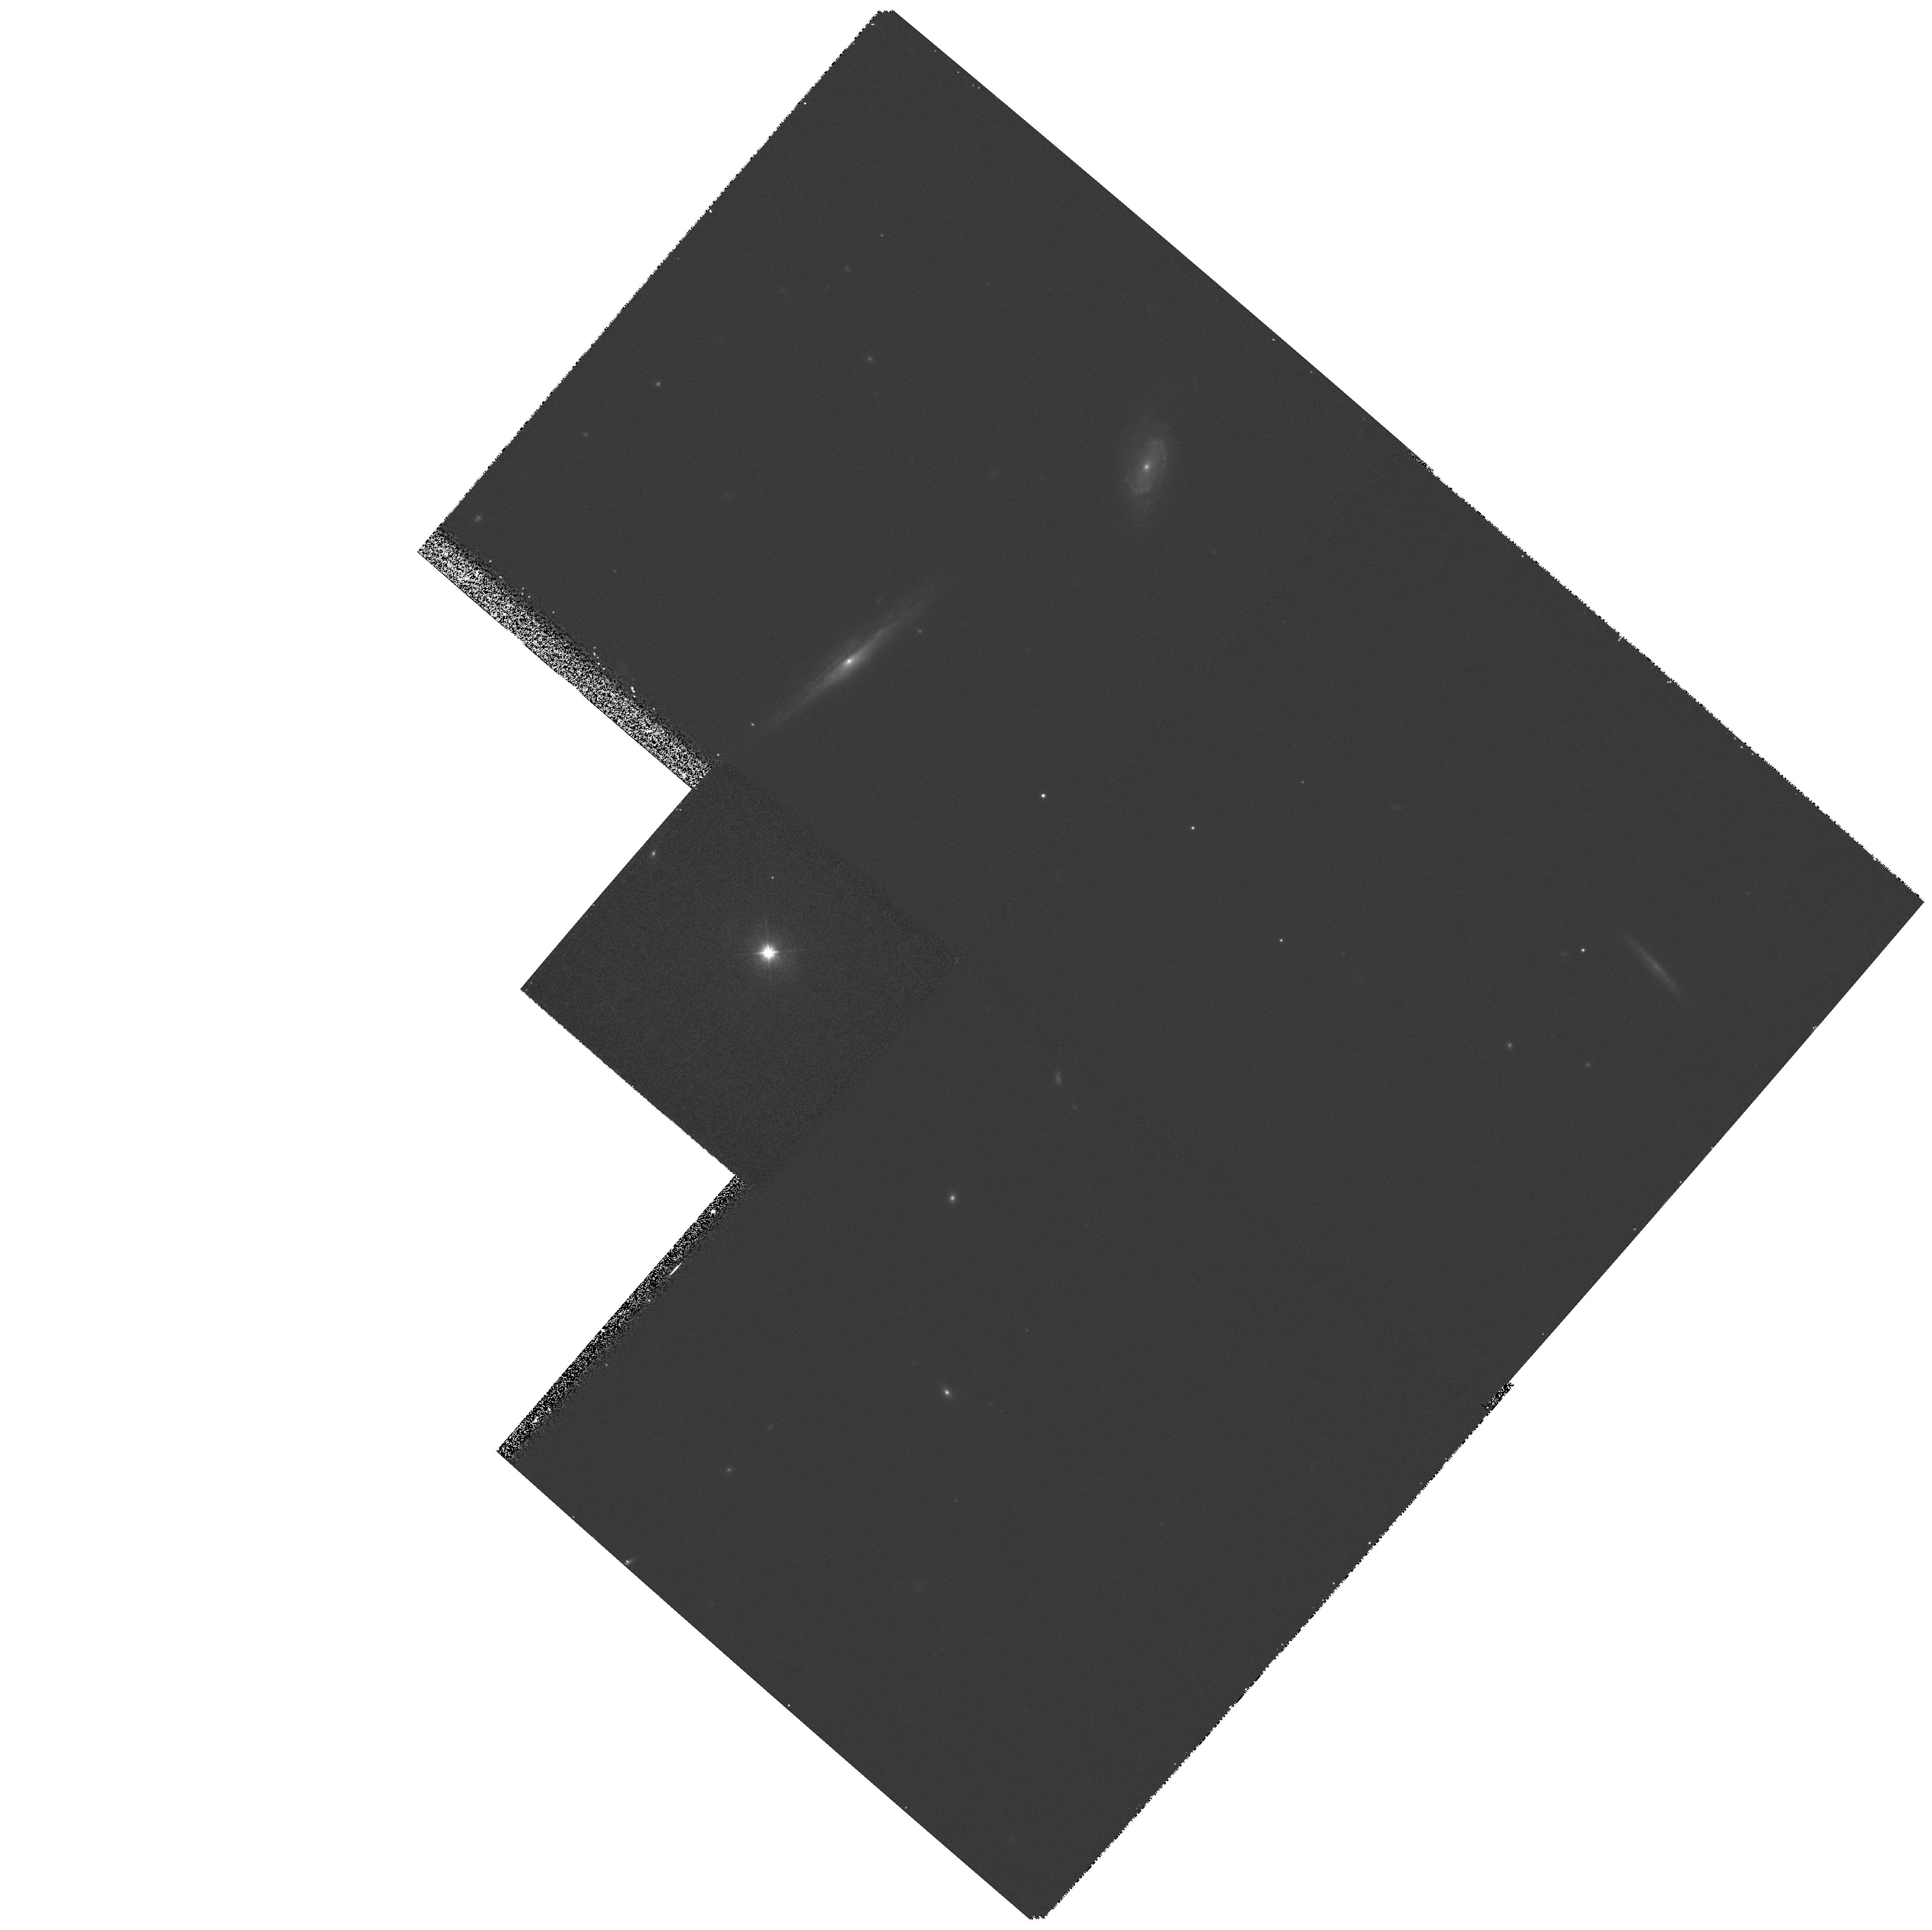
Target: MS0944.1+1313
Instrument: WFPC2/PC
Filter: F814W
Exposure: 10 min
Observation ID: hst_6361_38_wfpc2_pc_f814w_u36938

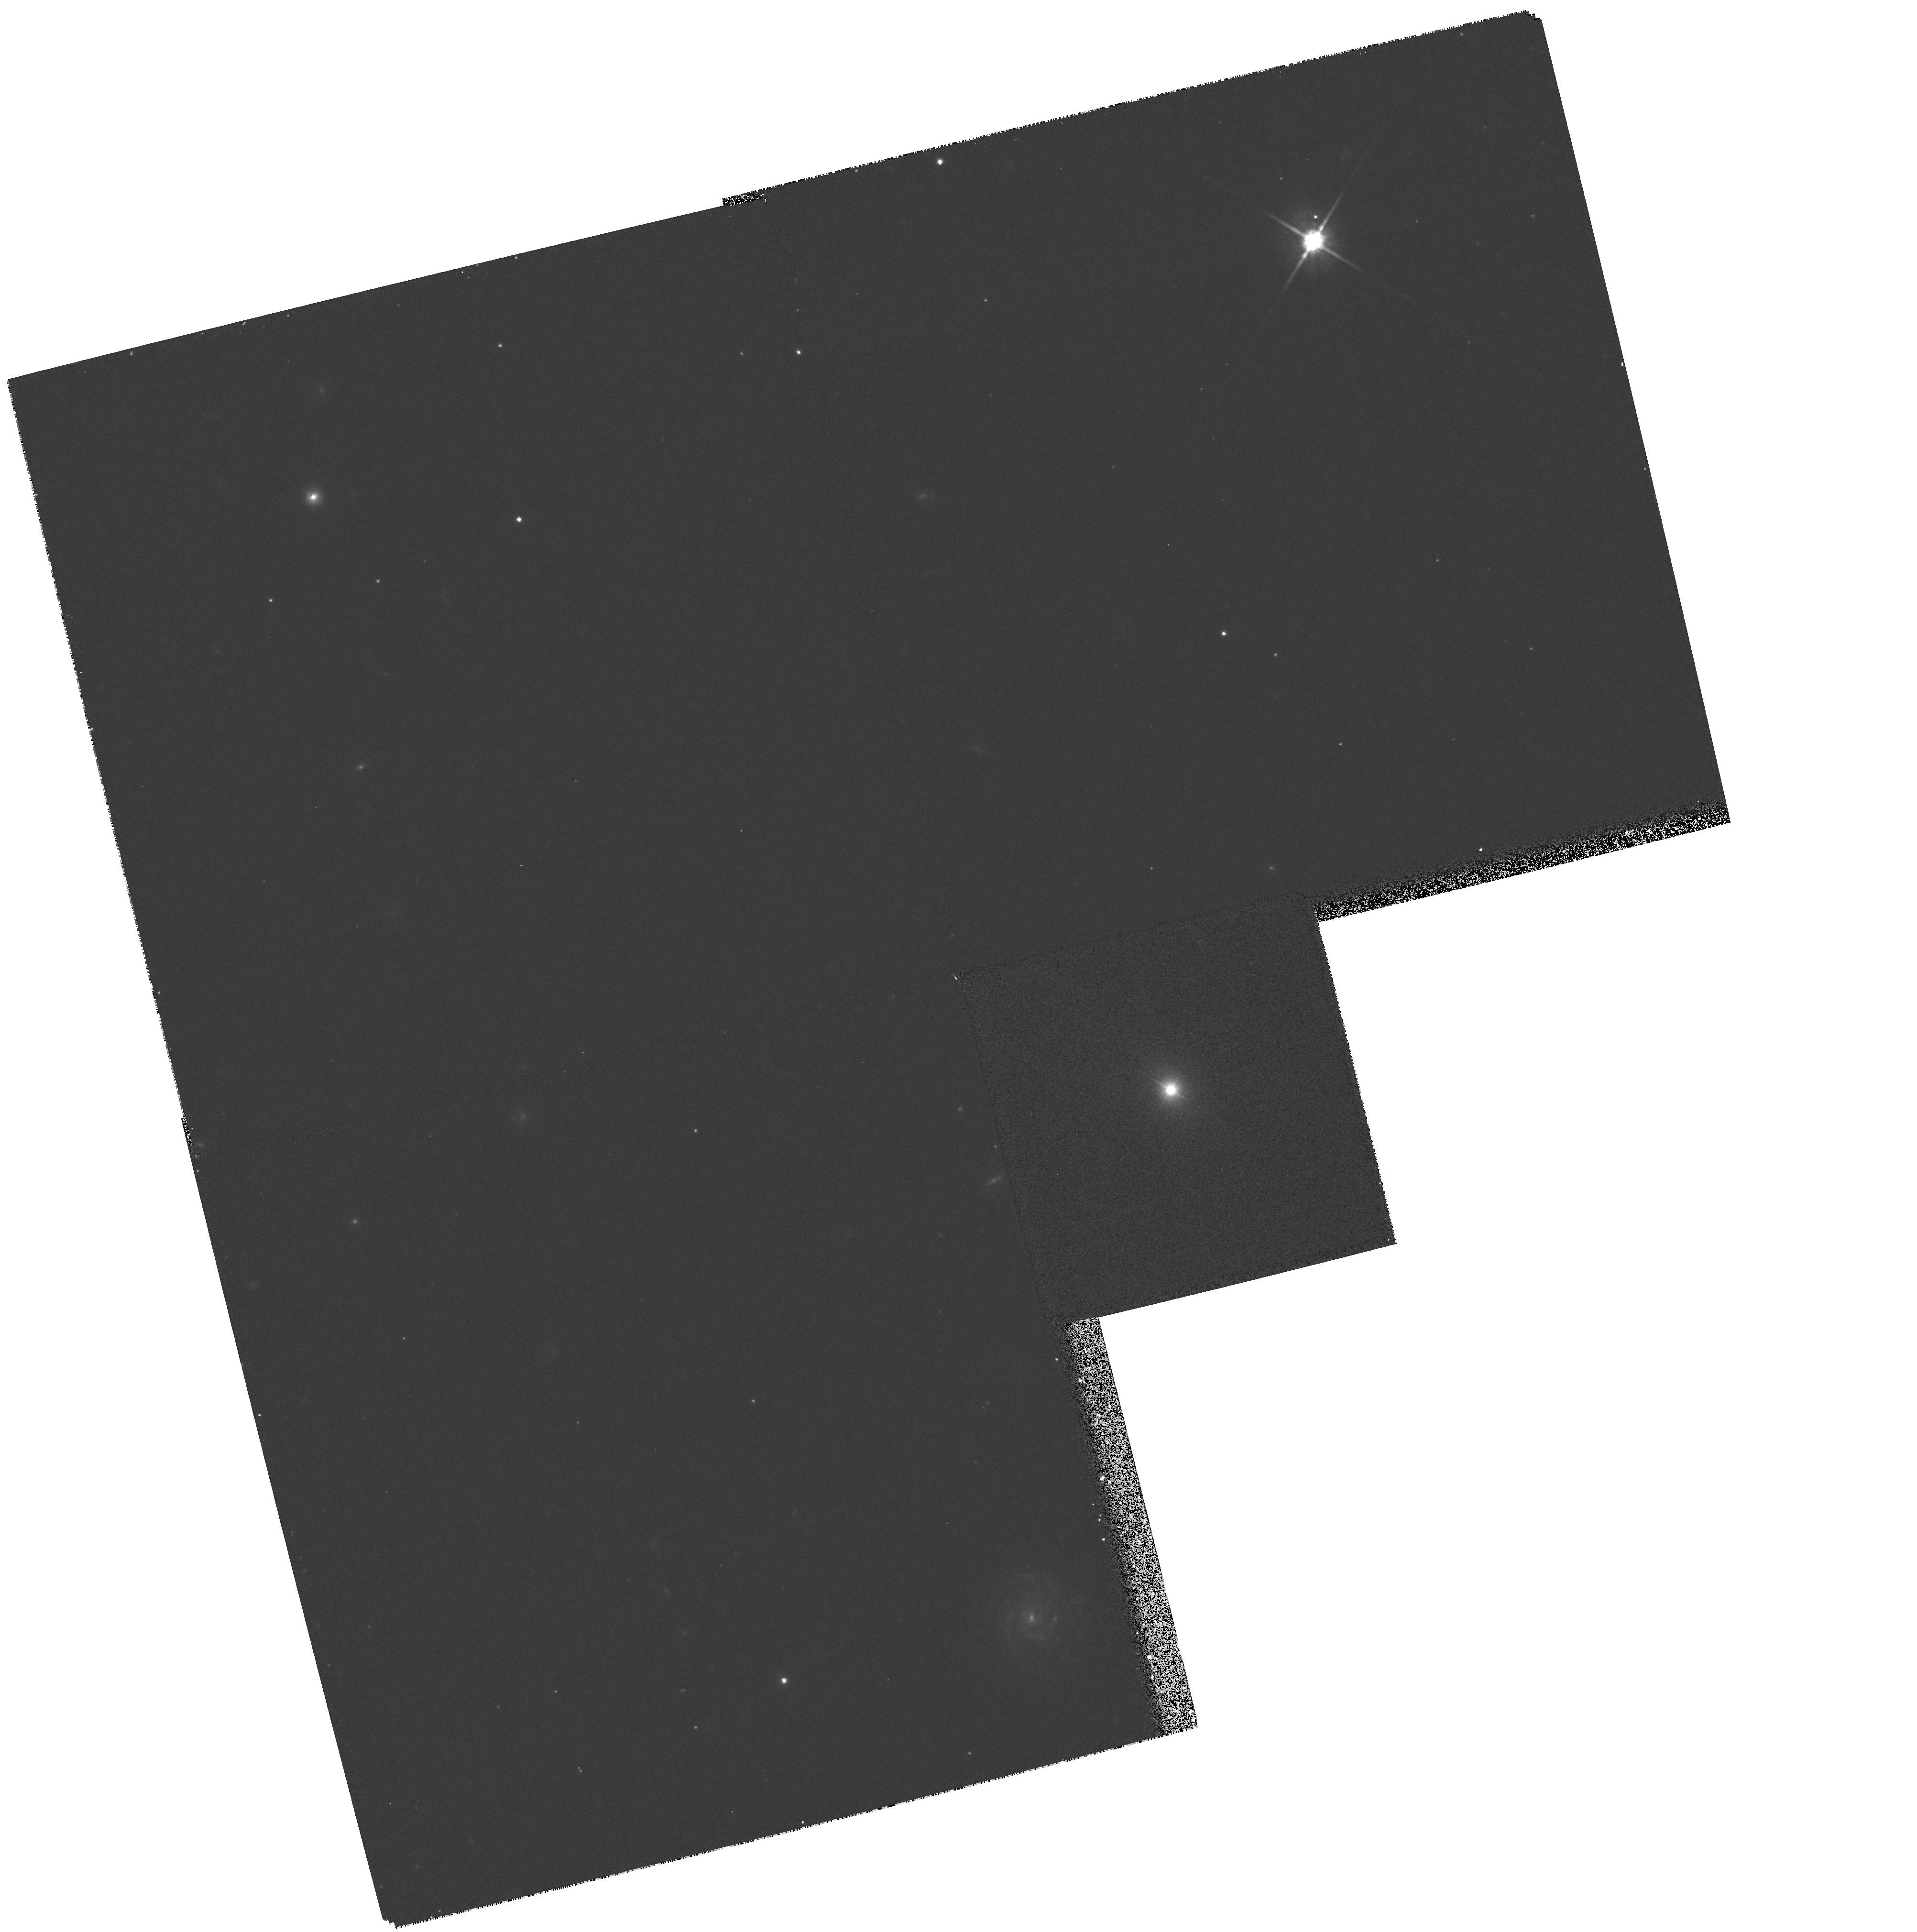
Target: MS1456.4+2147
Instrument: WFPC2/PC
Filter: F814W
Exposure: 10 min
Observation ID: hst_6361_81_wfpc2_pc_f814w_u36981

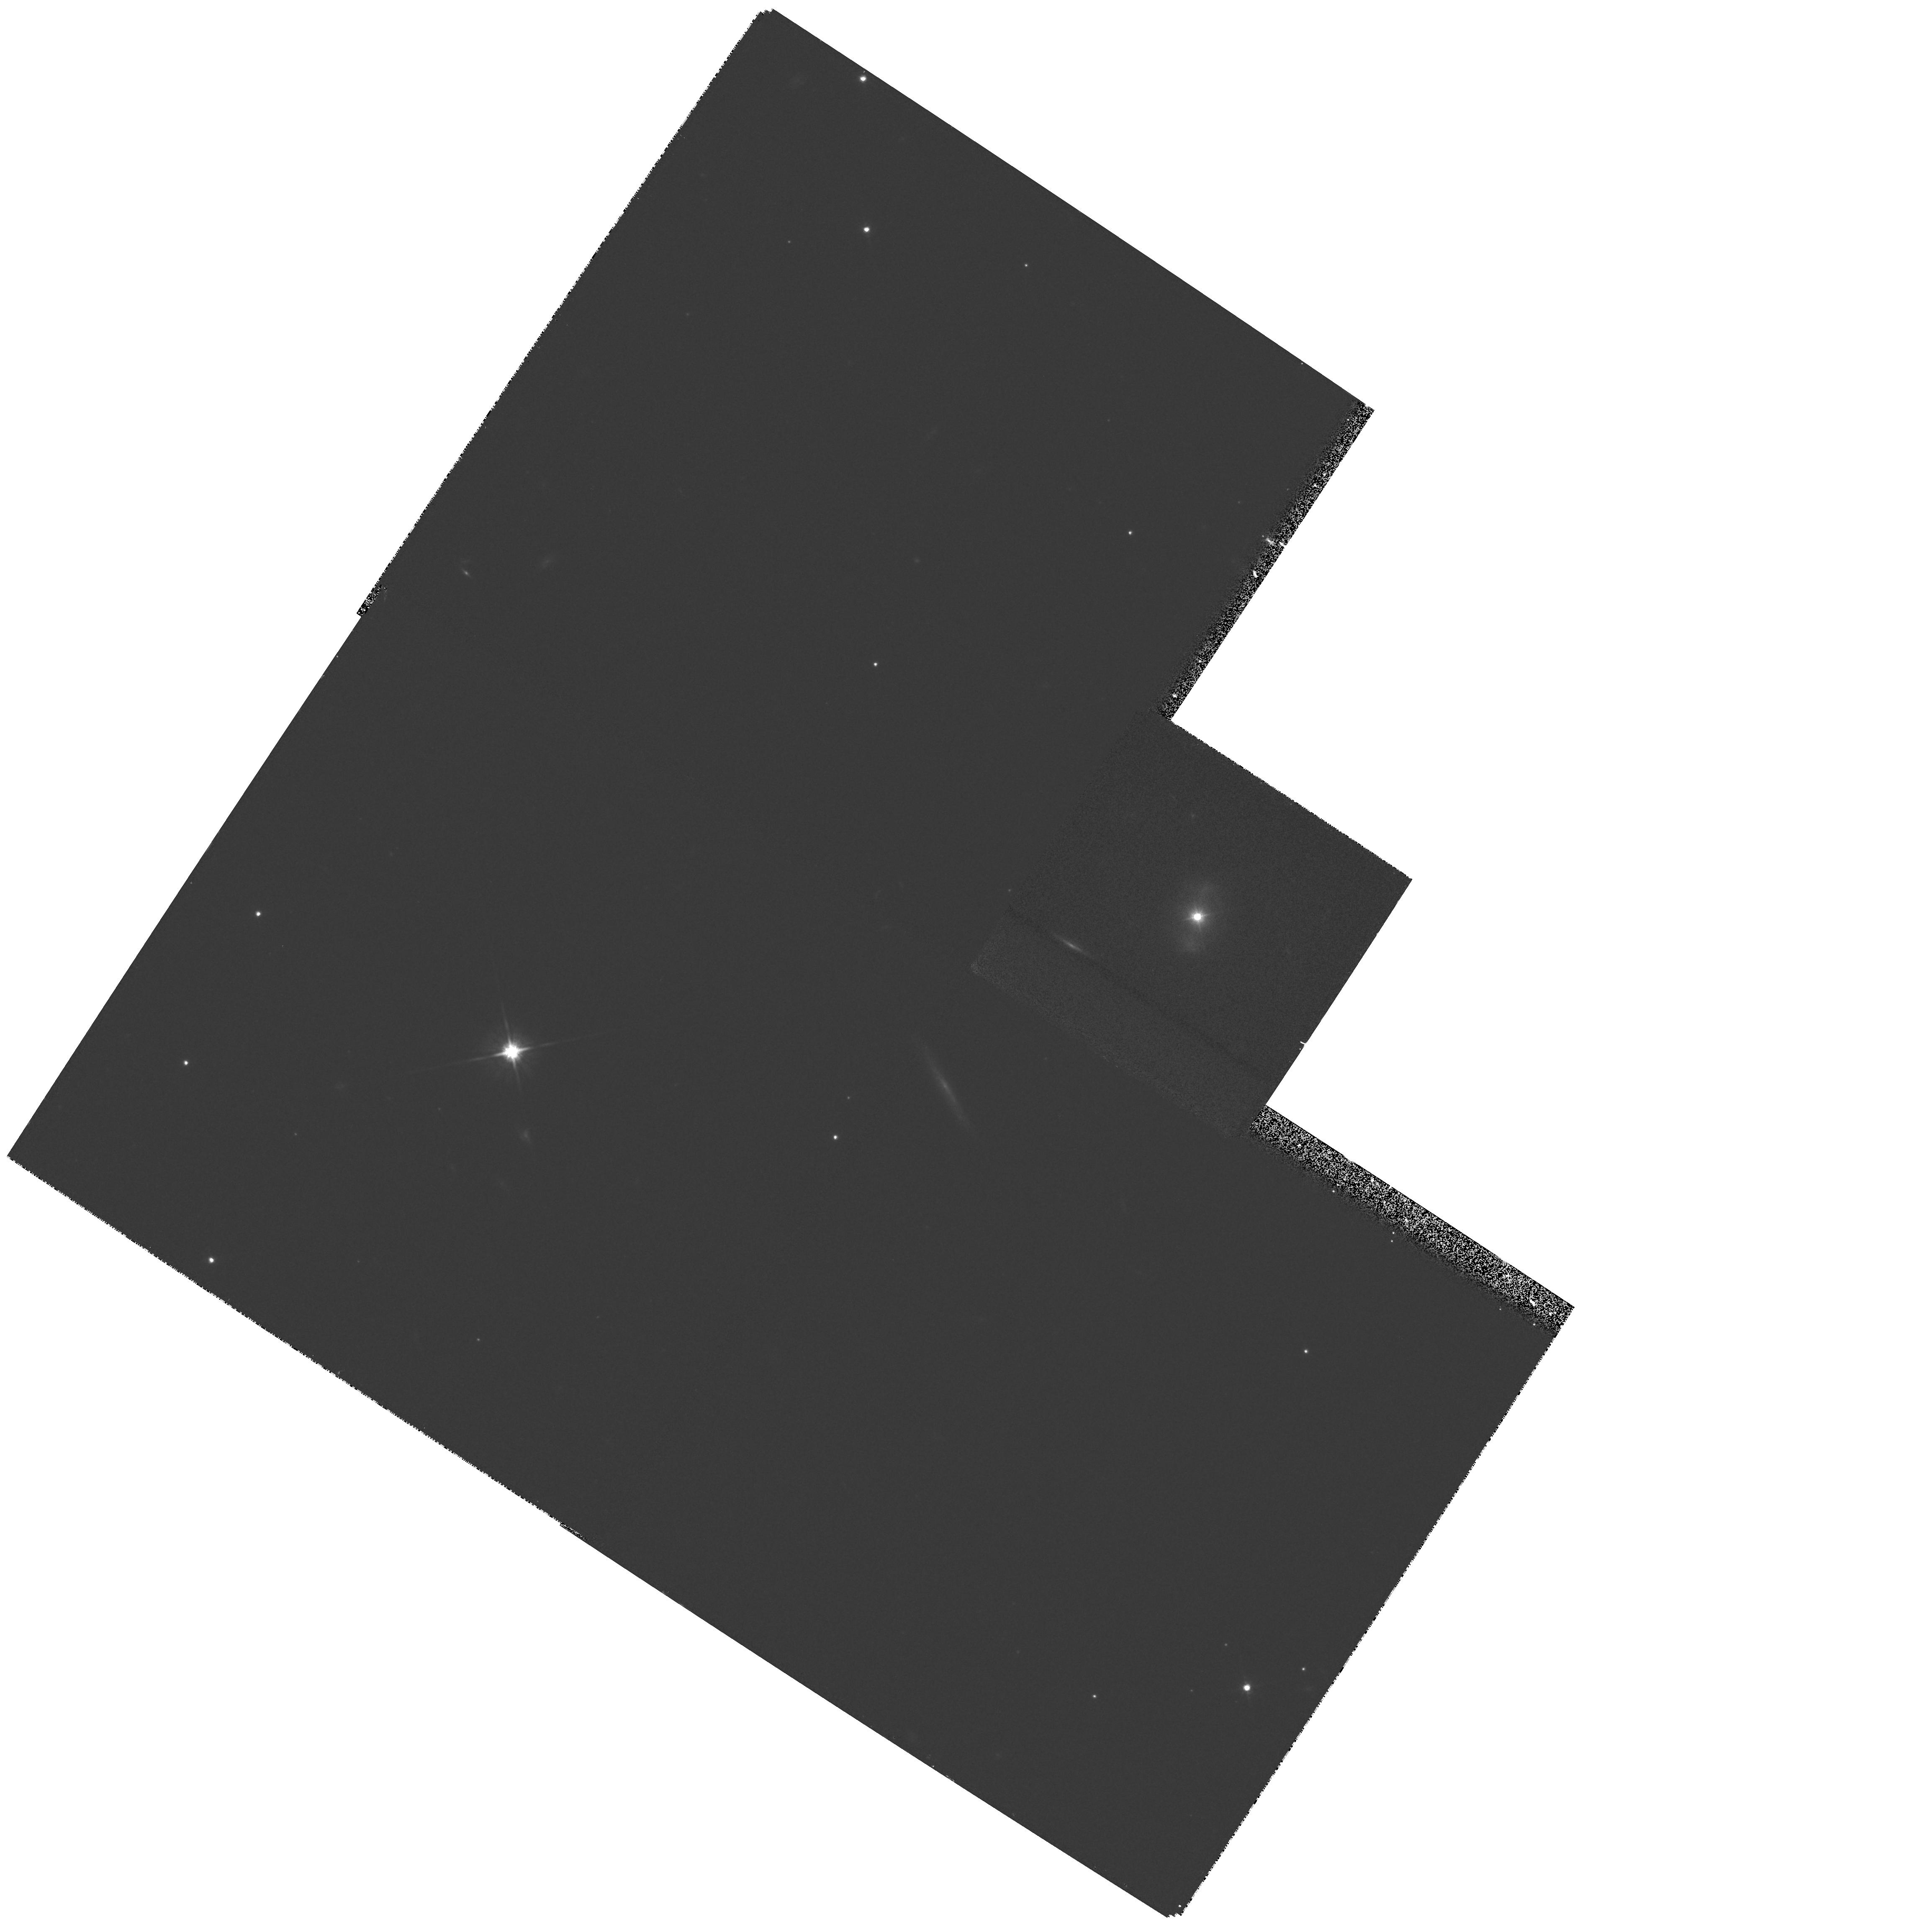
Target: MS0801.9+2129
Instrument: WFPC2/PC
Filter: F814W
Exposure: 10 min
Observation ID: hst_6361_28_wfpc2_pc_f814w_u36928

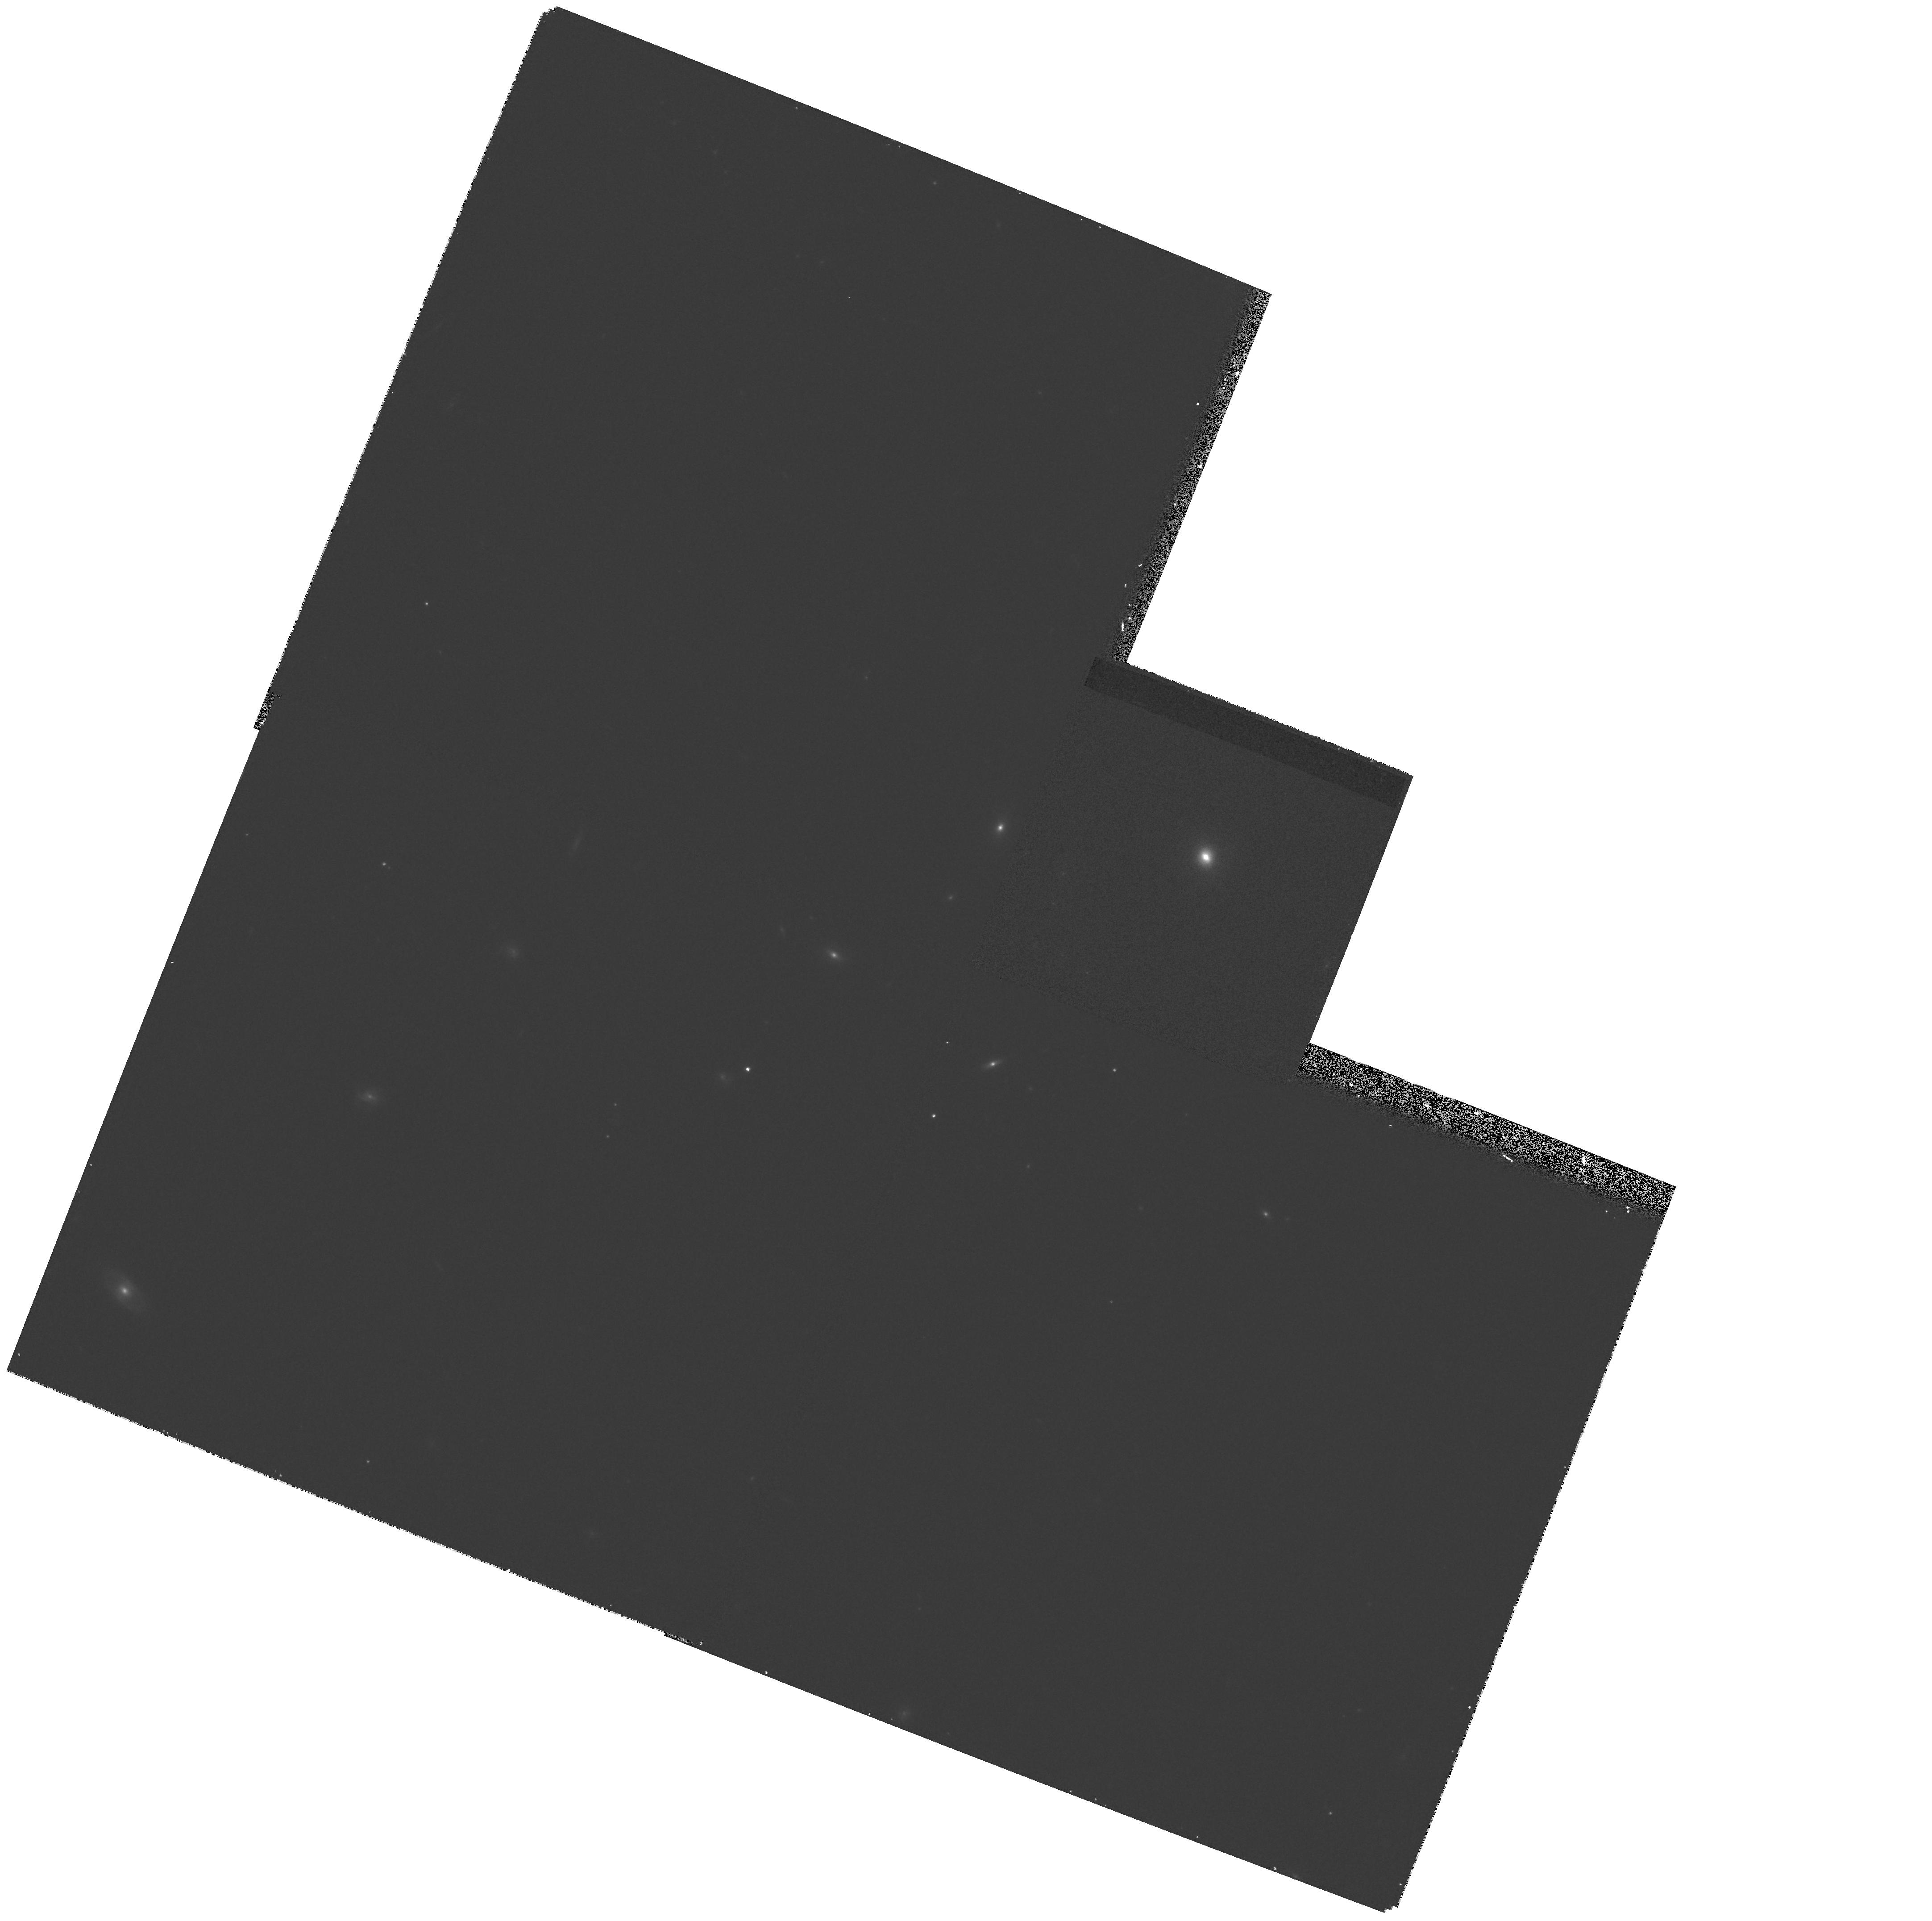
Target: MS1138.1+0400
Instrument: WFPC2/PC
Filter: F814W
Exposure: 10 min
Observation ID: hst_6361_50_wfpc2_pc_f814w_u36950

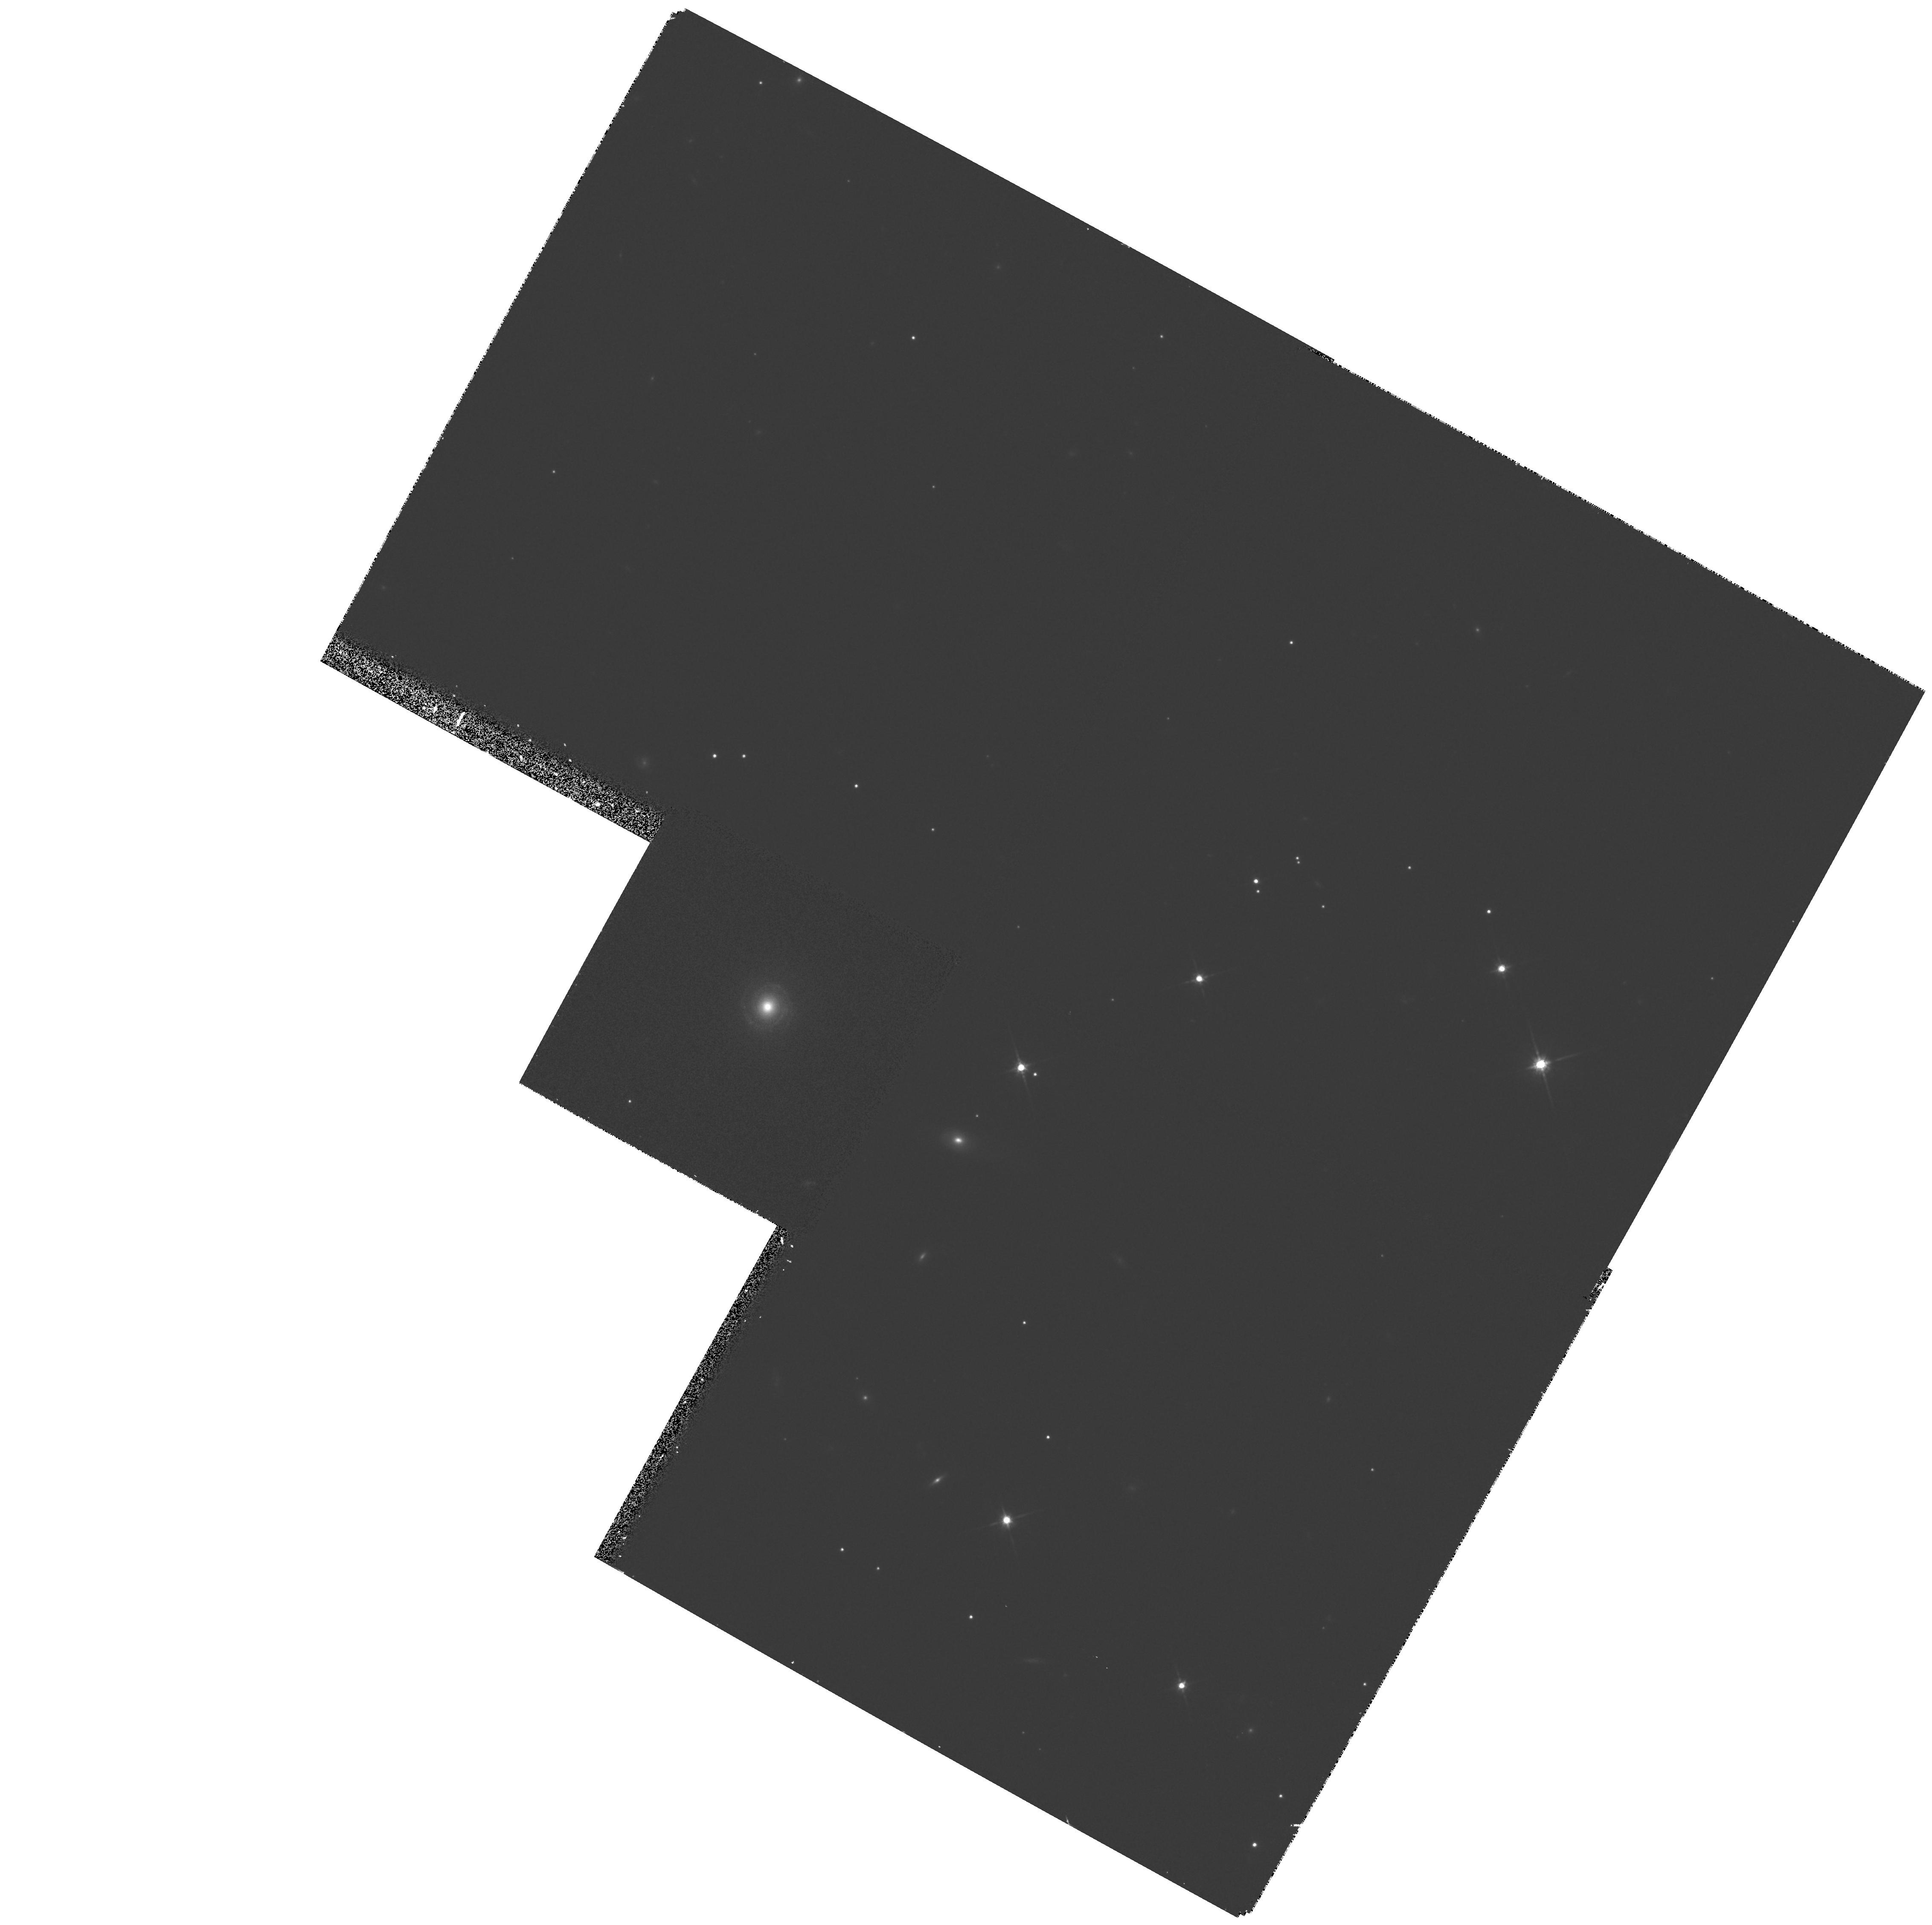
Target: MS0713.4+3700
Instrument: WFPC2/PC
Filter: F814W
Exposure: 10 min
Observation ID: hst_6361_23_wfpc2_pc_f814w_u36923

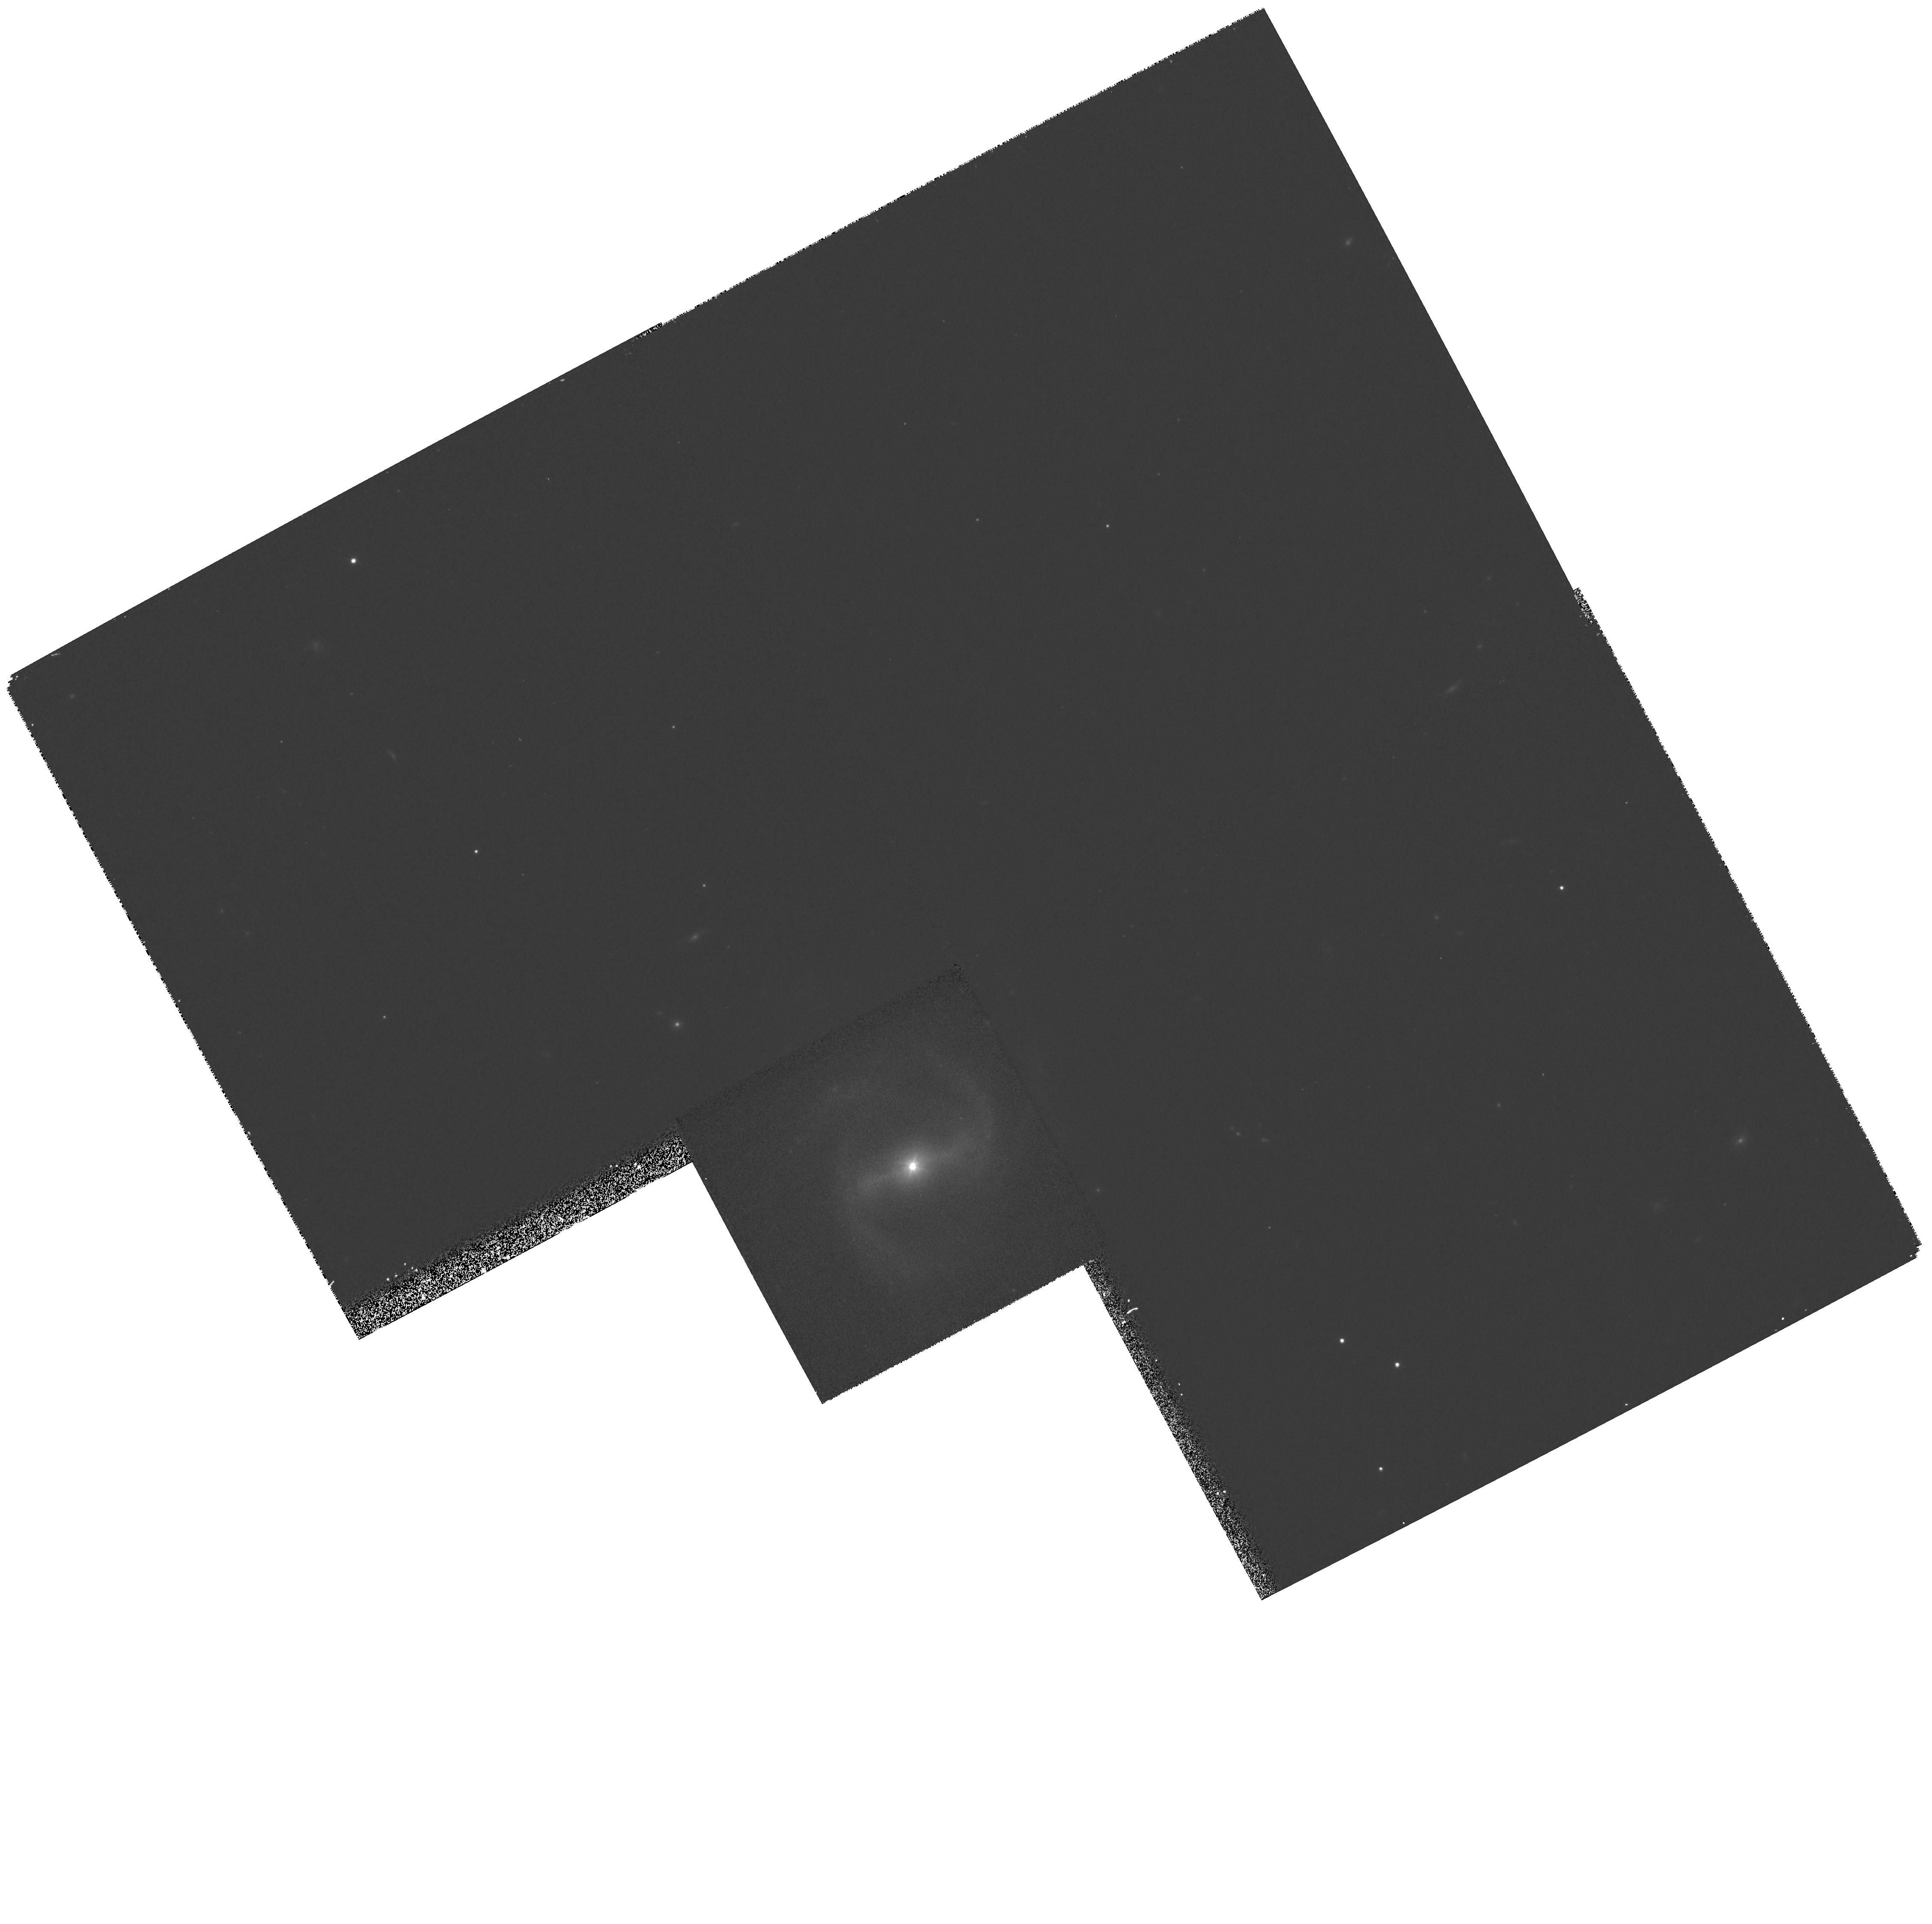
Target: MS1136.5+3413
Instrument: WFPC2/PC
Filter: F814W
Exposure: 10 min
Observation ID: hst_6361_49_wfpc2_pc_f814w_u36949

High-resolution imaging of X-ray selected AGN (PI: Boyle, Brian)

We wish to conduct a snapshot survey to image a sample of 50 low redshift (0.04<z<0.10) X-ray selected AGN. An imaging survey of X-ray selected AGN provide a unique opportunity to study the optical properties of AGN host galaxies in an unbiased manner. The proposed observations thus represent a significant advance over previous AGN imaging campaigns with HST based predominantly on optically-selected AGN, which have themselves produced important results but generated significant controversy (see e.g. Bahcall et al. 1995). This data will provide vital information on the structure of the inner regions of AGN host galaxies down to scales 150h_50^- 1pc. We will be able to accurately model the contribution from the bulge, disk (galaxy) and point source (AGN) components and establish the true frequency of bar-like structures in AGN. This data will complement extensive existing ground-based imaging data (optical and infra-red) of 85 z<0.15 X-ray selected AGN; the HST will provide the key information (unobtainable from ground-based observations) at small spatial scales to resolve the bulge/point source component in AGN at z~ 0.07, vital in determining the properties of the host galaxy.